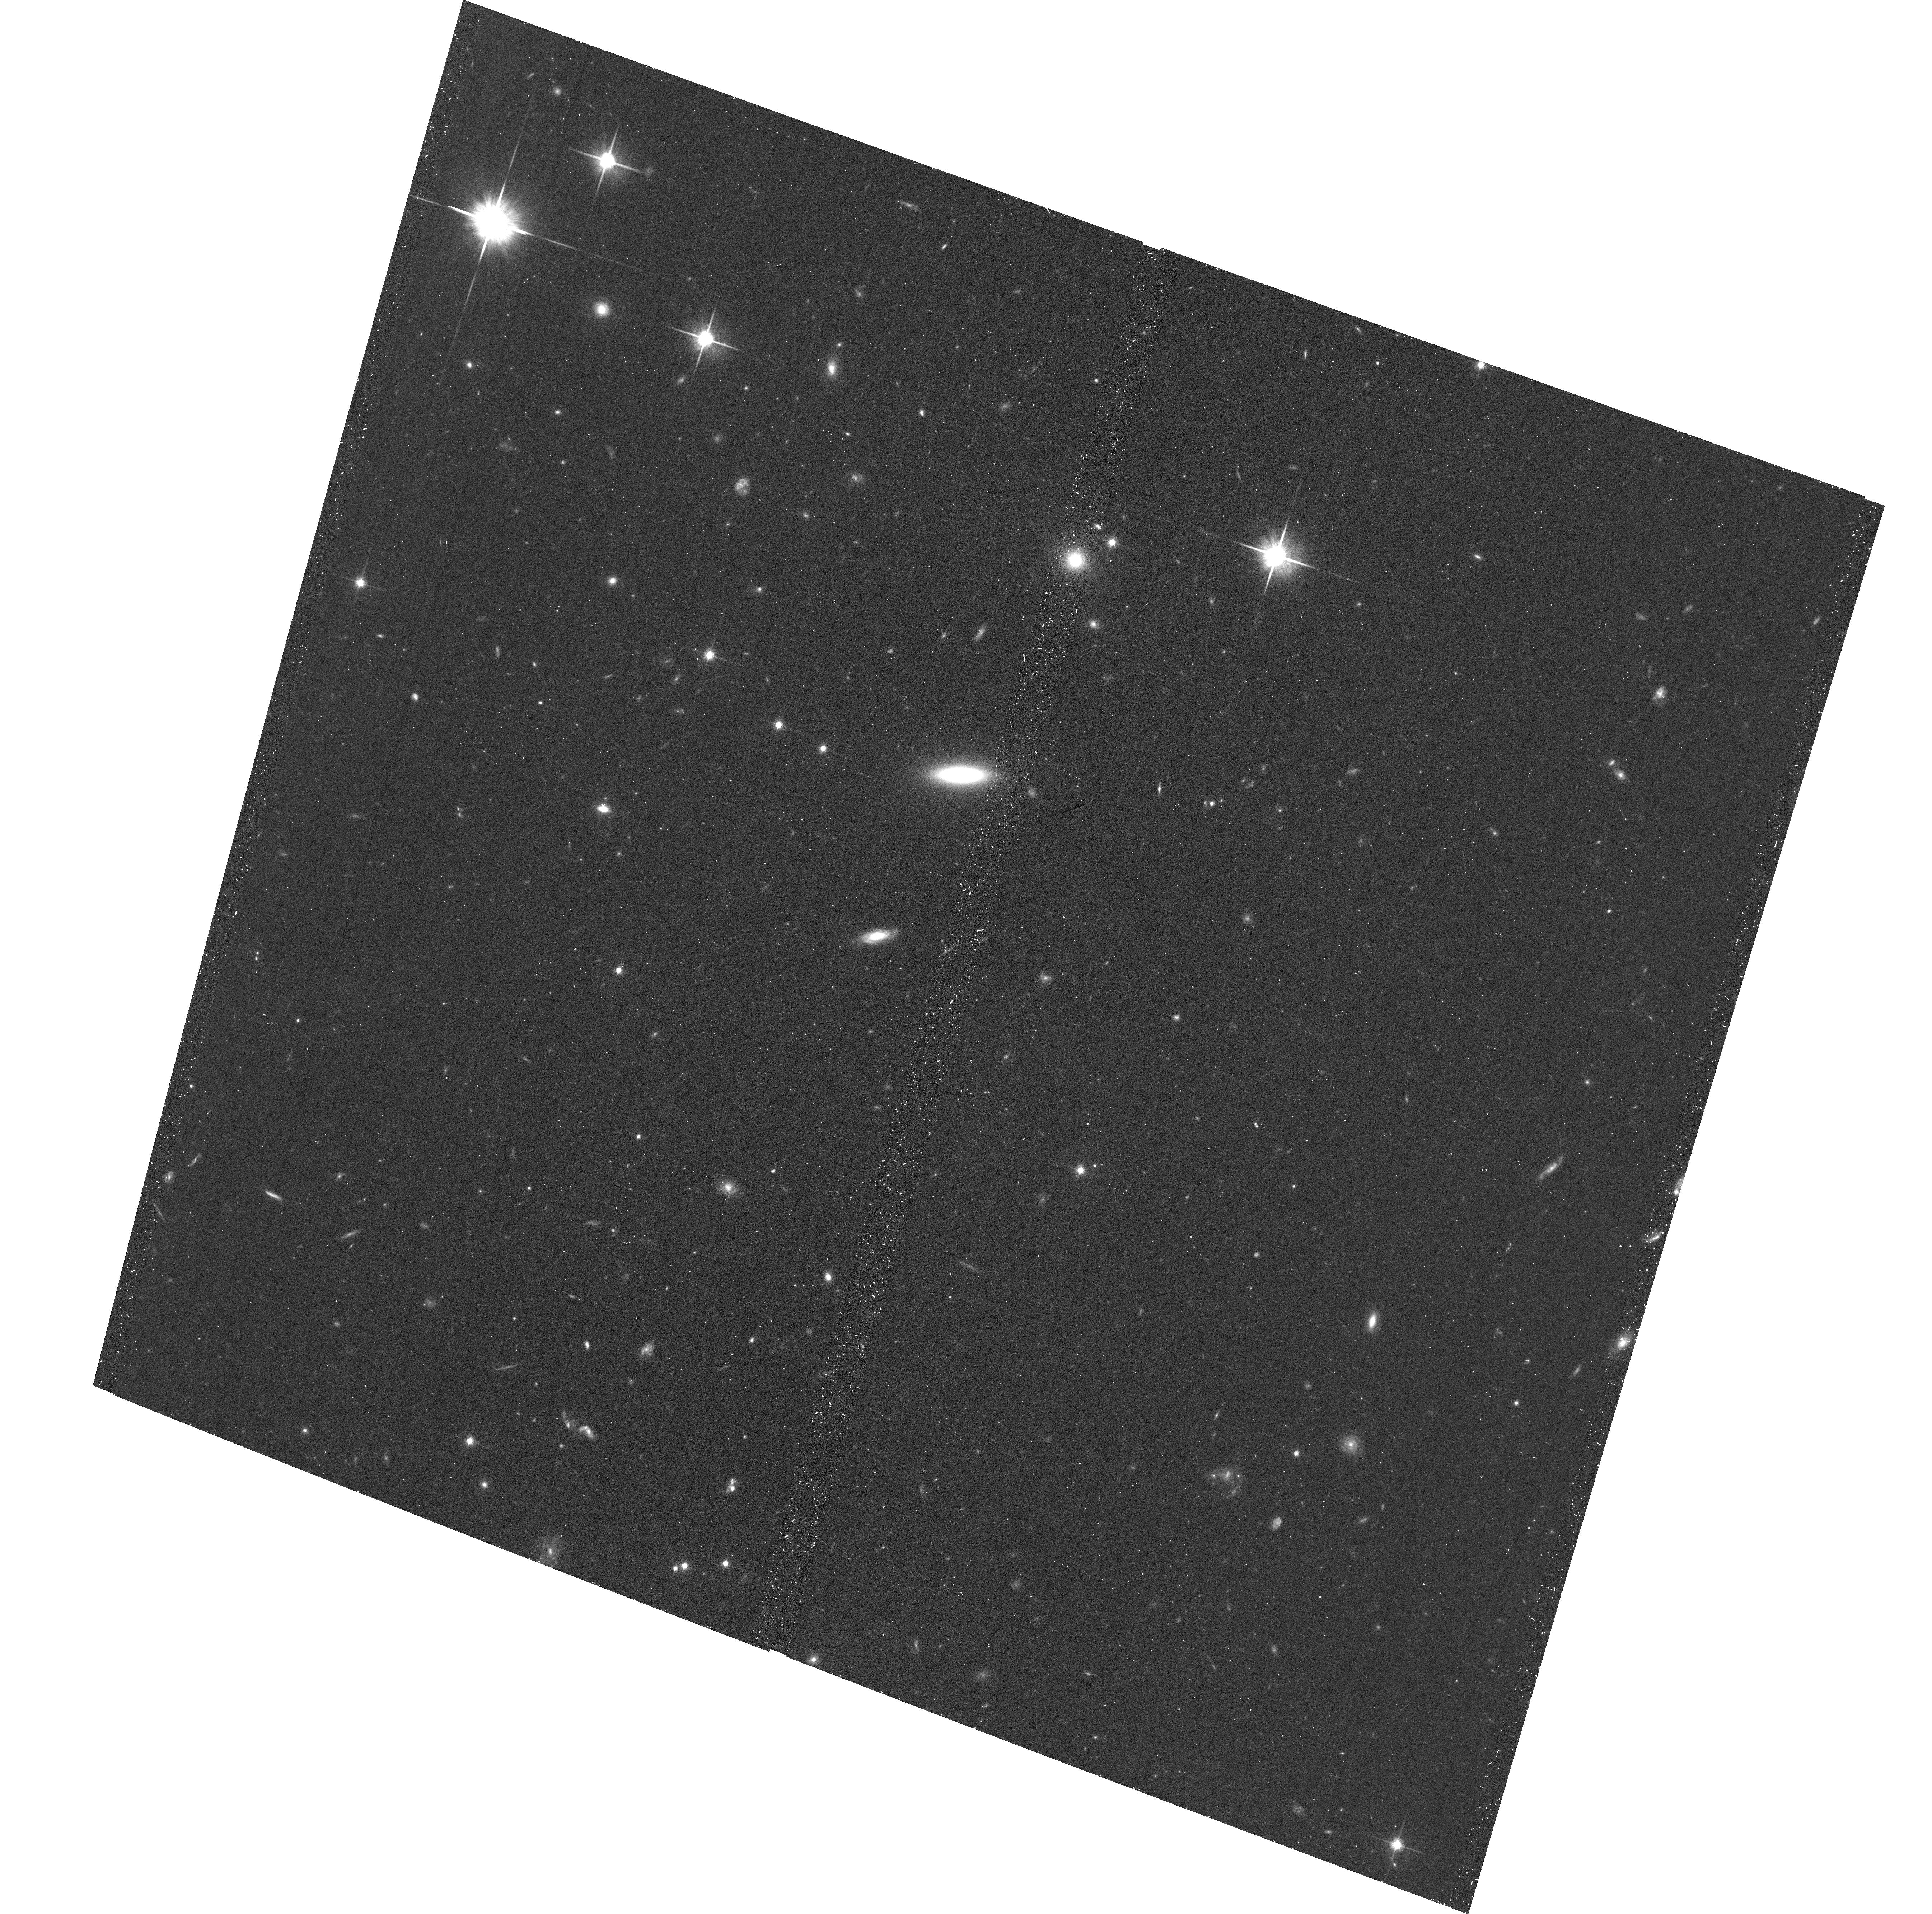
Target: SDSSJ144059.14+343644.7
Instrument: ACS/WFC
Filter: F814W
Exposure: 20 min
Observation ID: hst_16016_68_acs_wfc_f814w_je7268

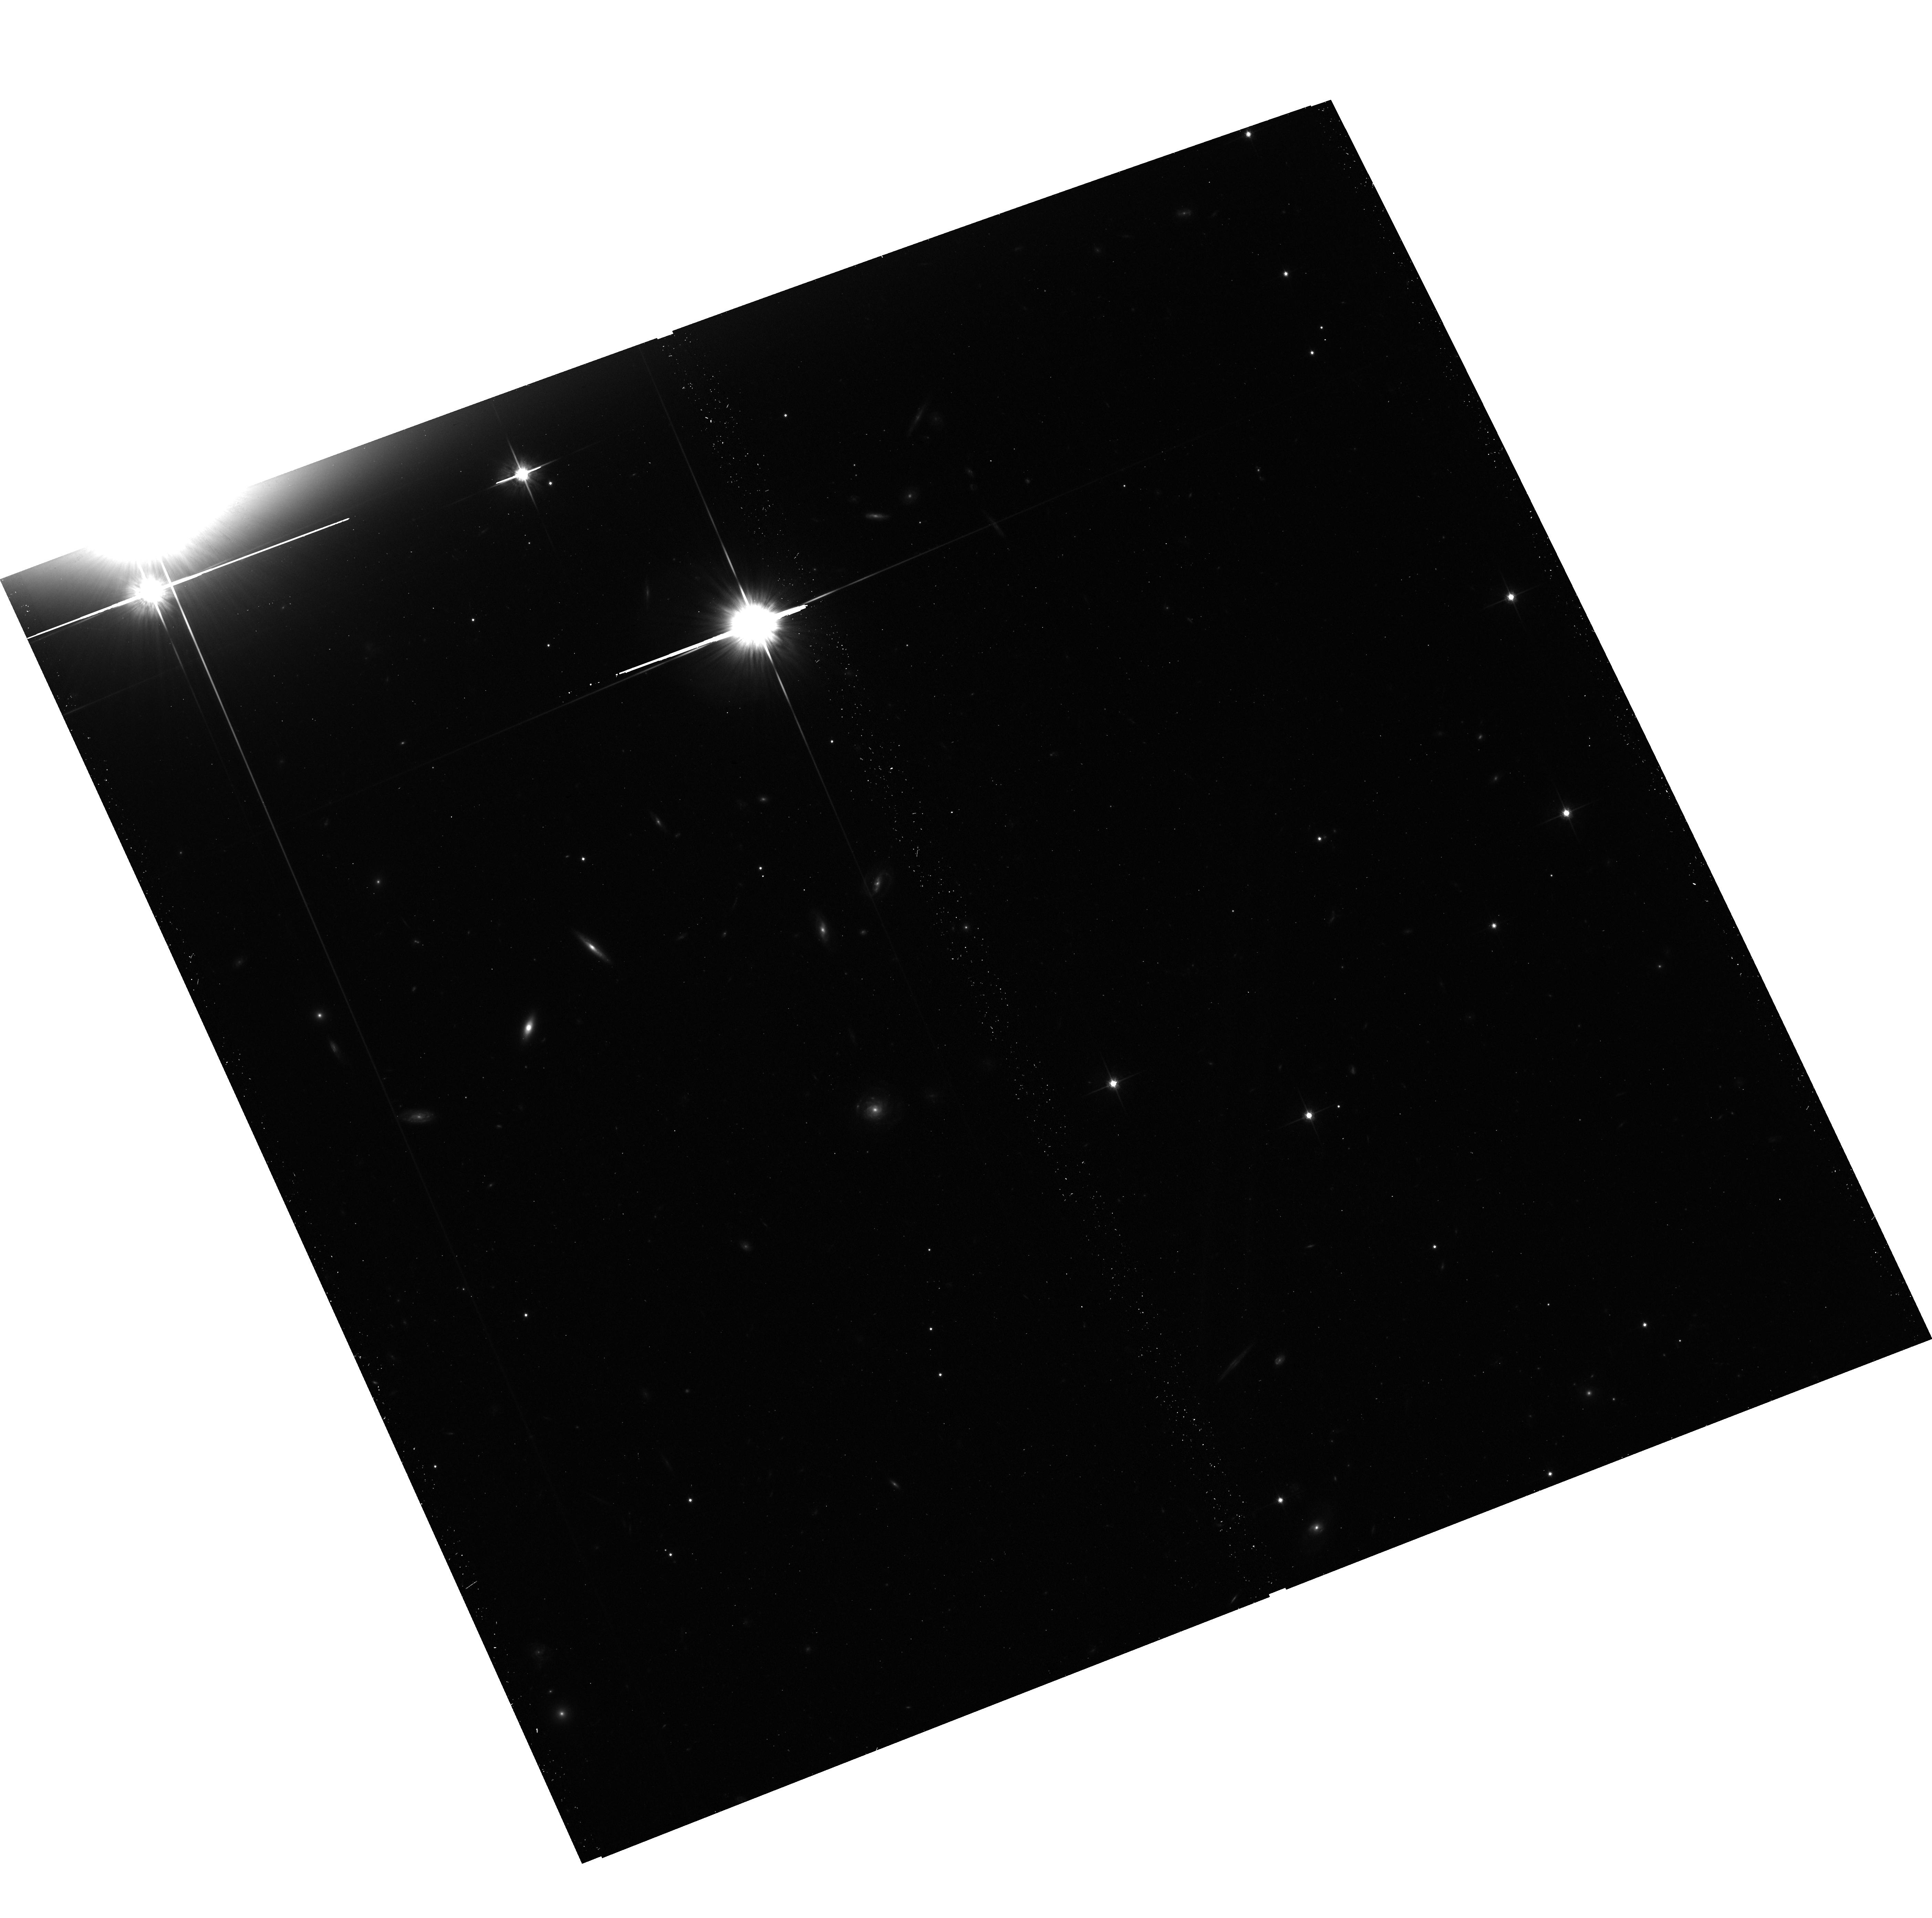
Target: SDSSJ074815.01+474502.2
Instrument: ACS/WFC
Filter: F814W
Exposure: 20 min
Observation ID: hst_16016_0o_acs_wfc_f814w_je720o

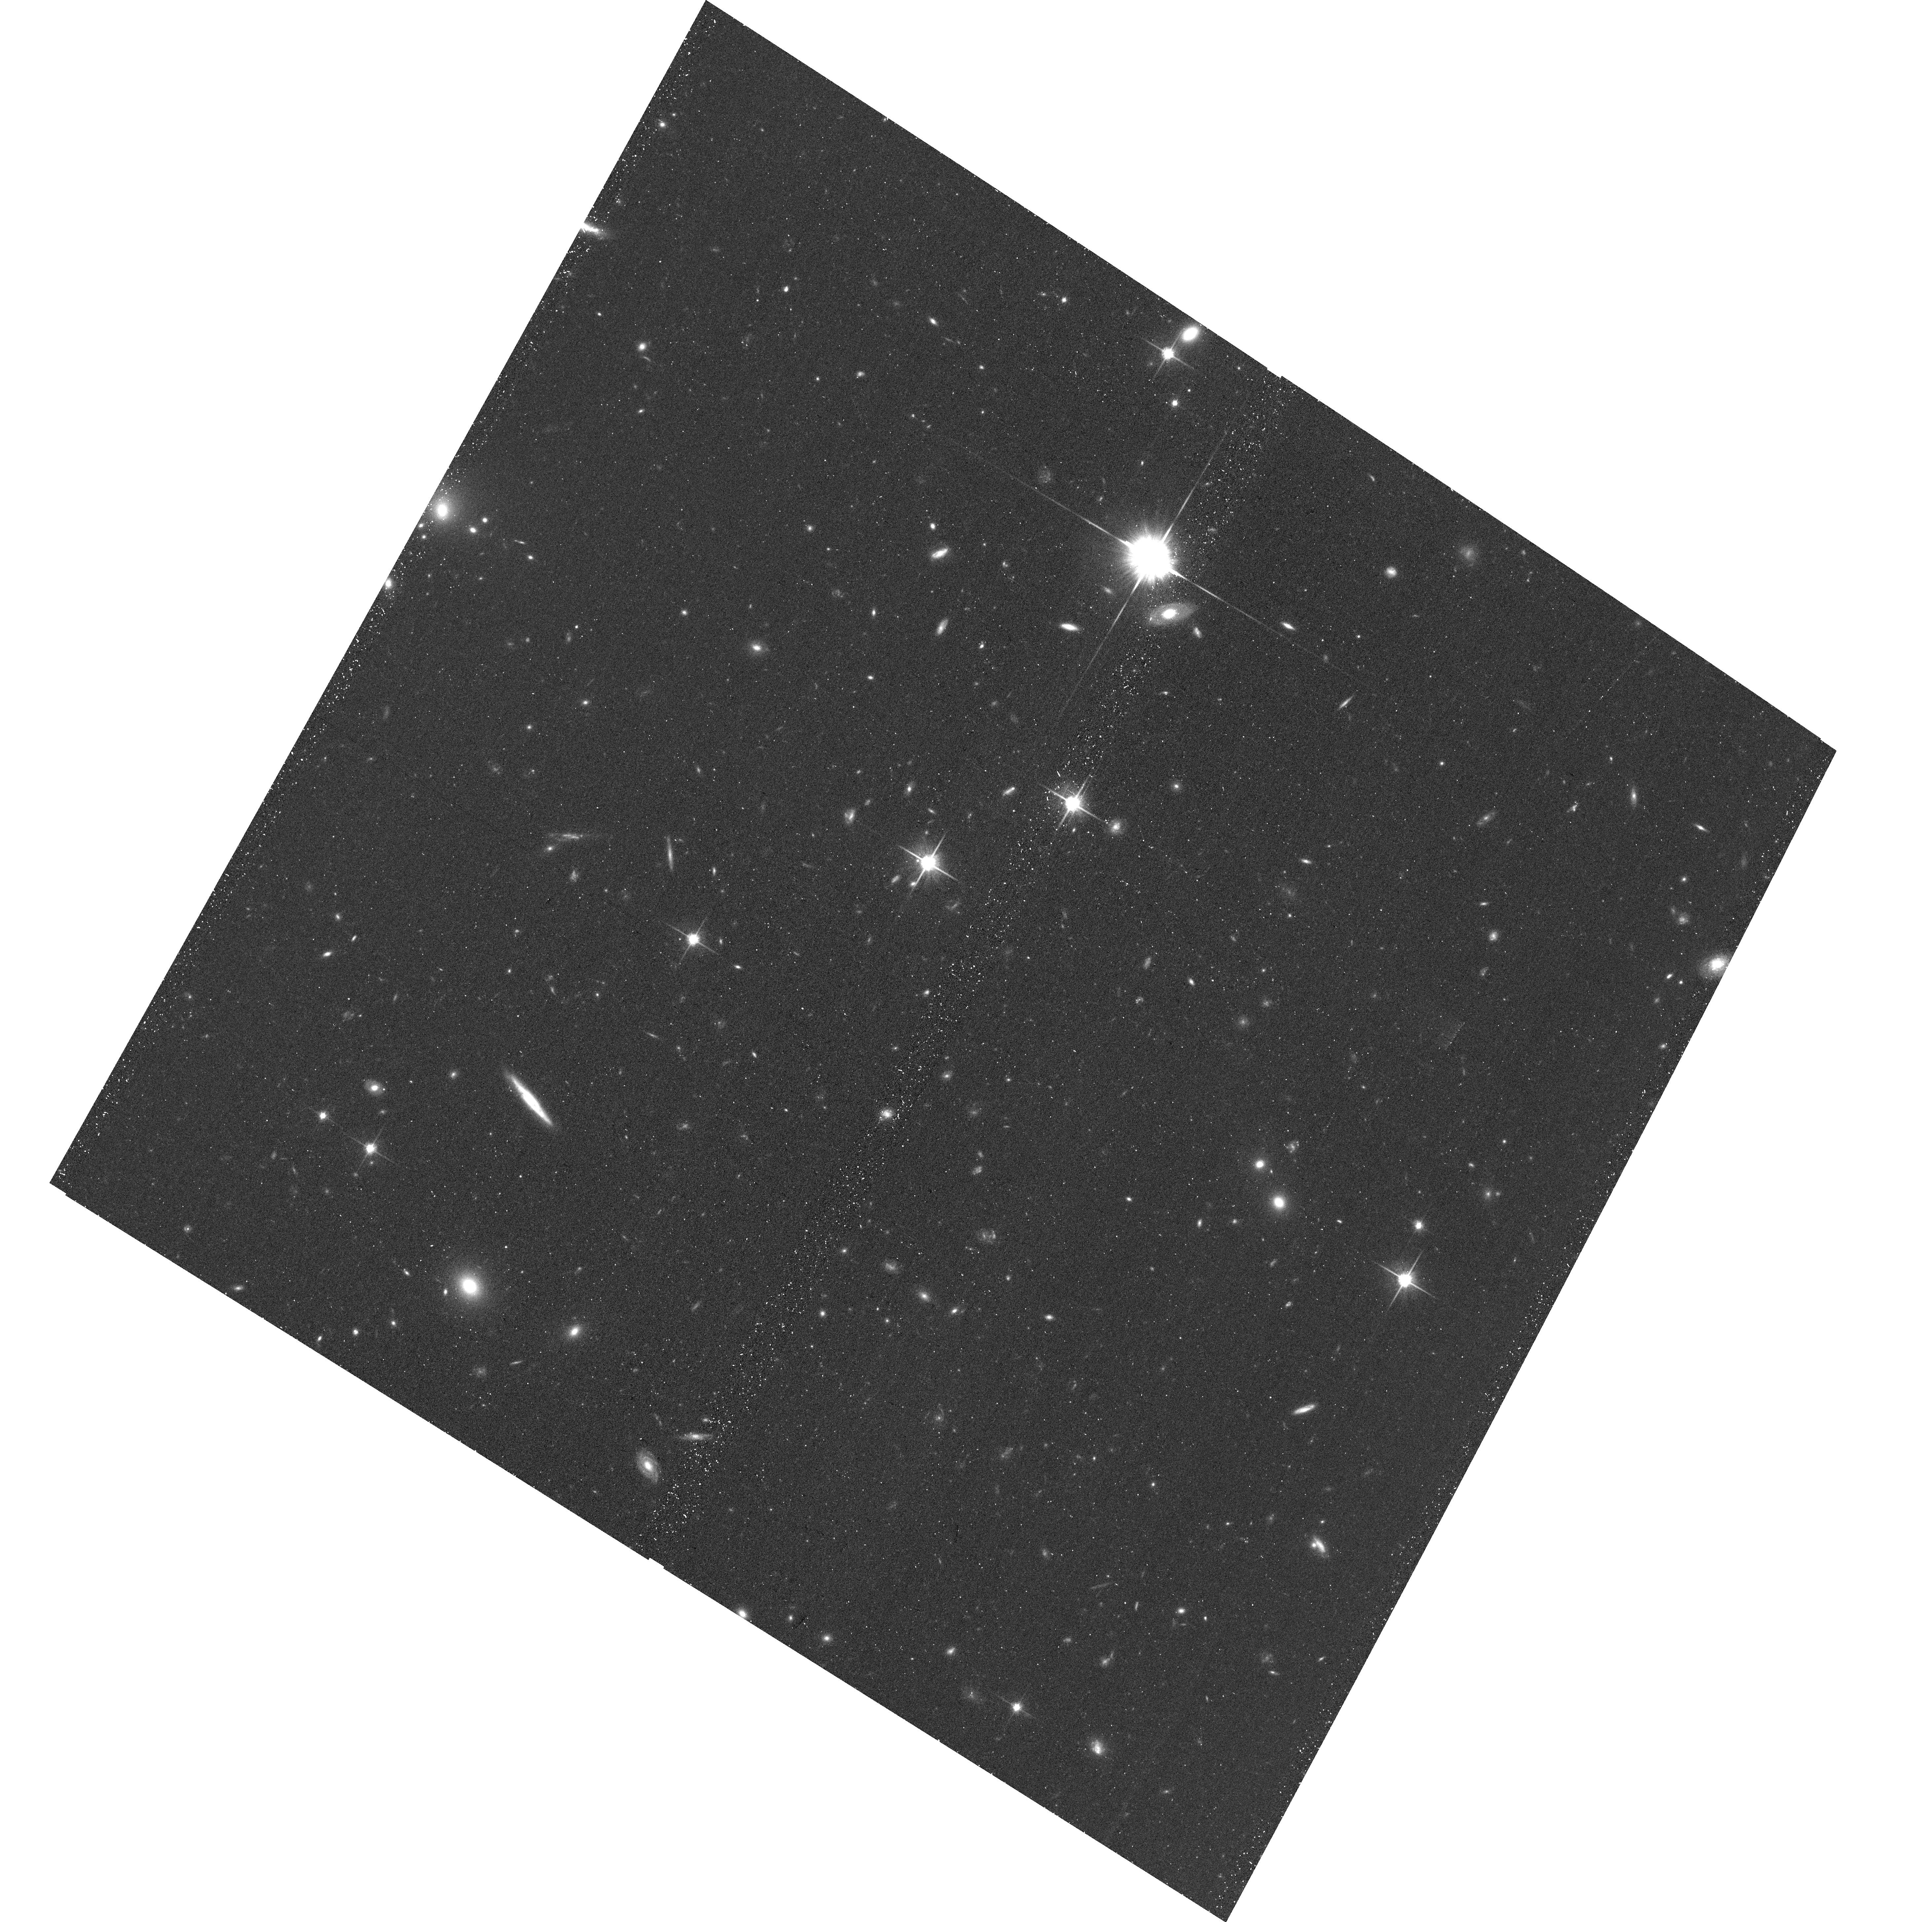
Target: SDSSJ233738.03+001000.1
Instrument: ACS/WFC
Filter: F814W
Exposure: 20 min
Observation ID: hst_16016_0d_acs_wfc_f814w_je720d

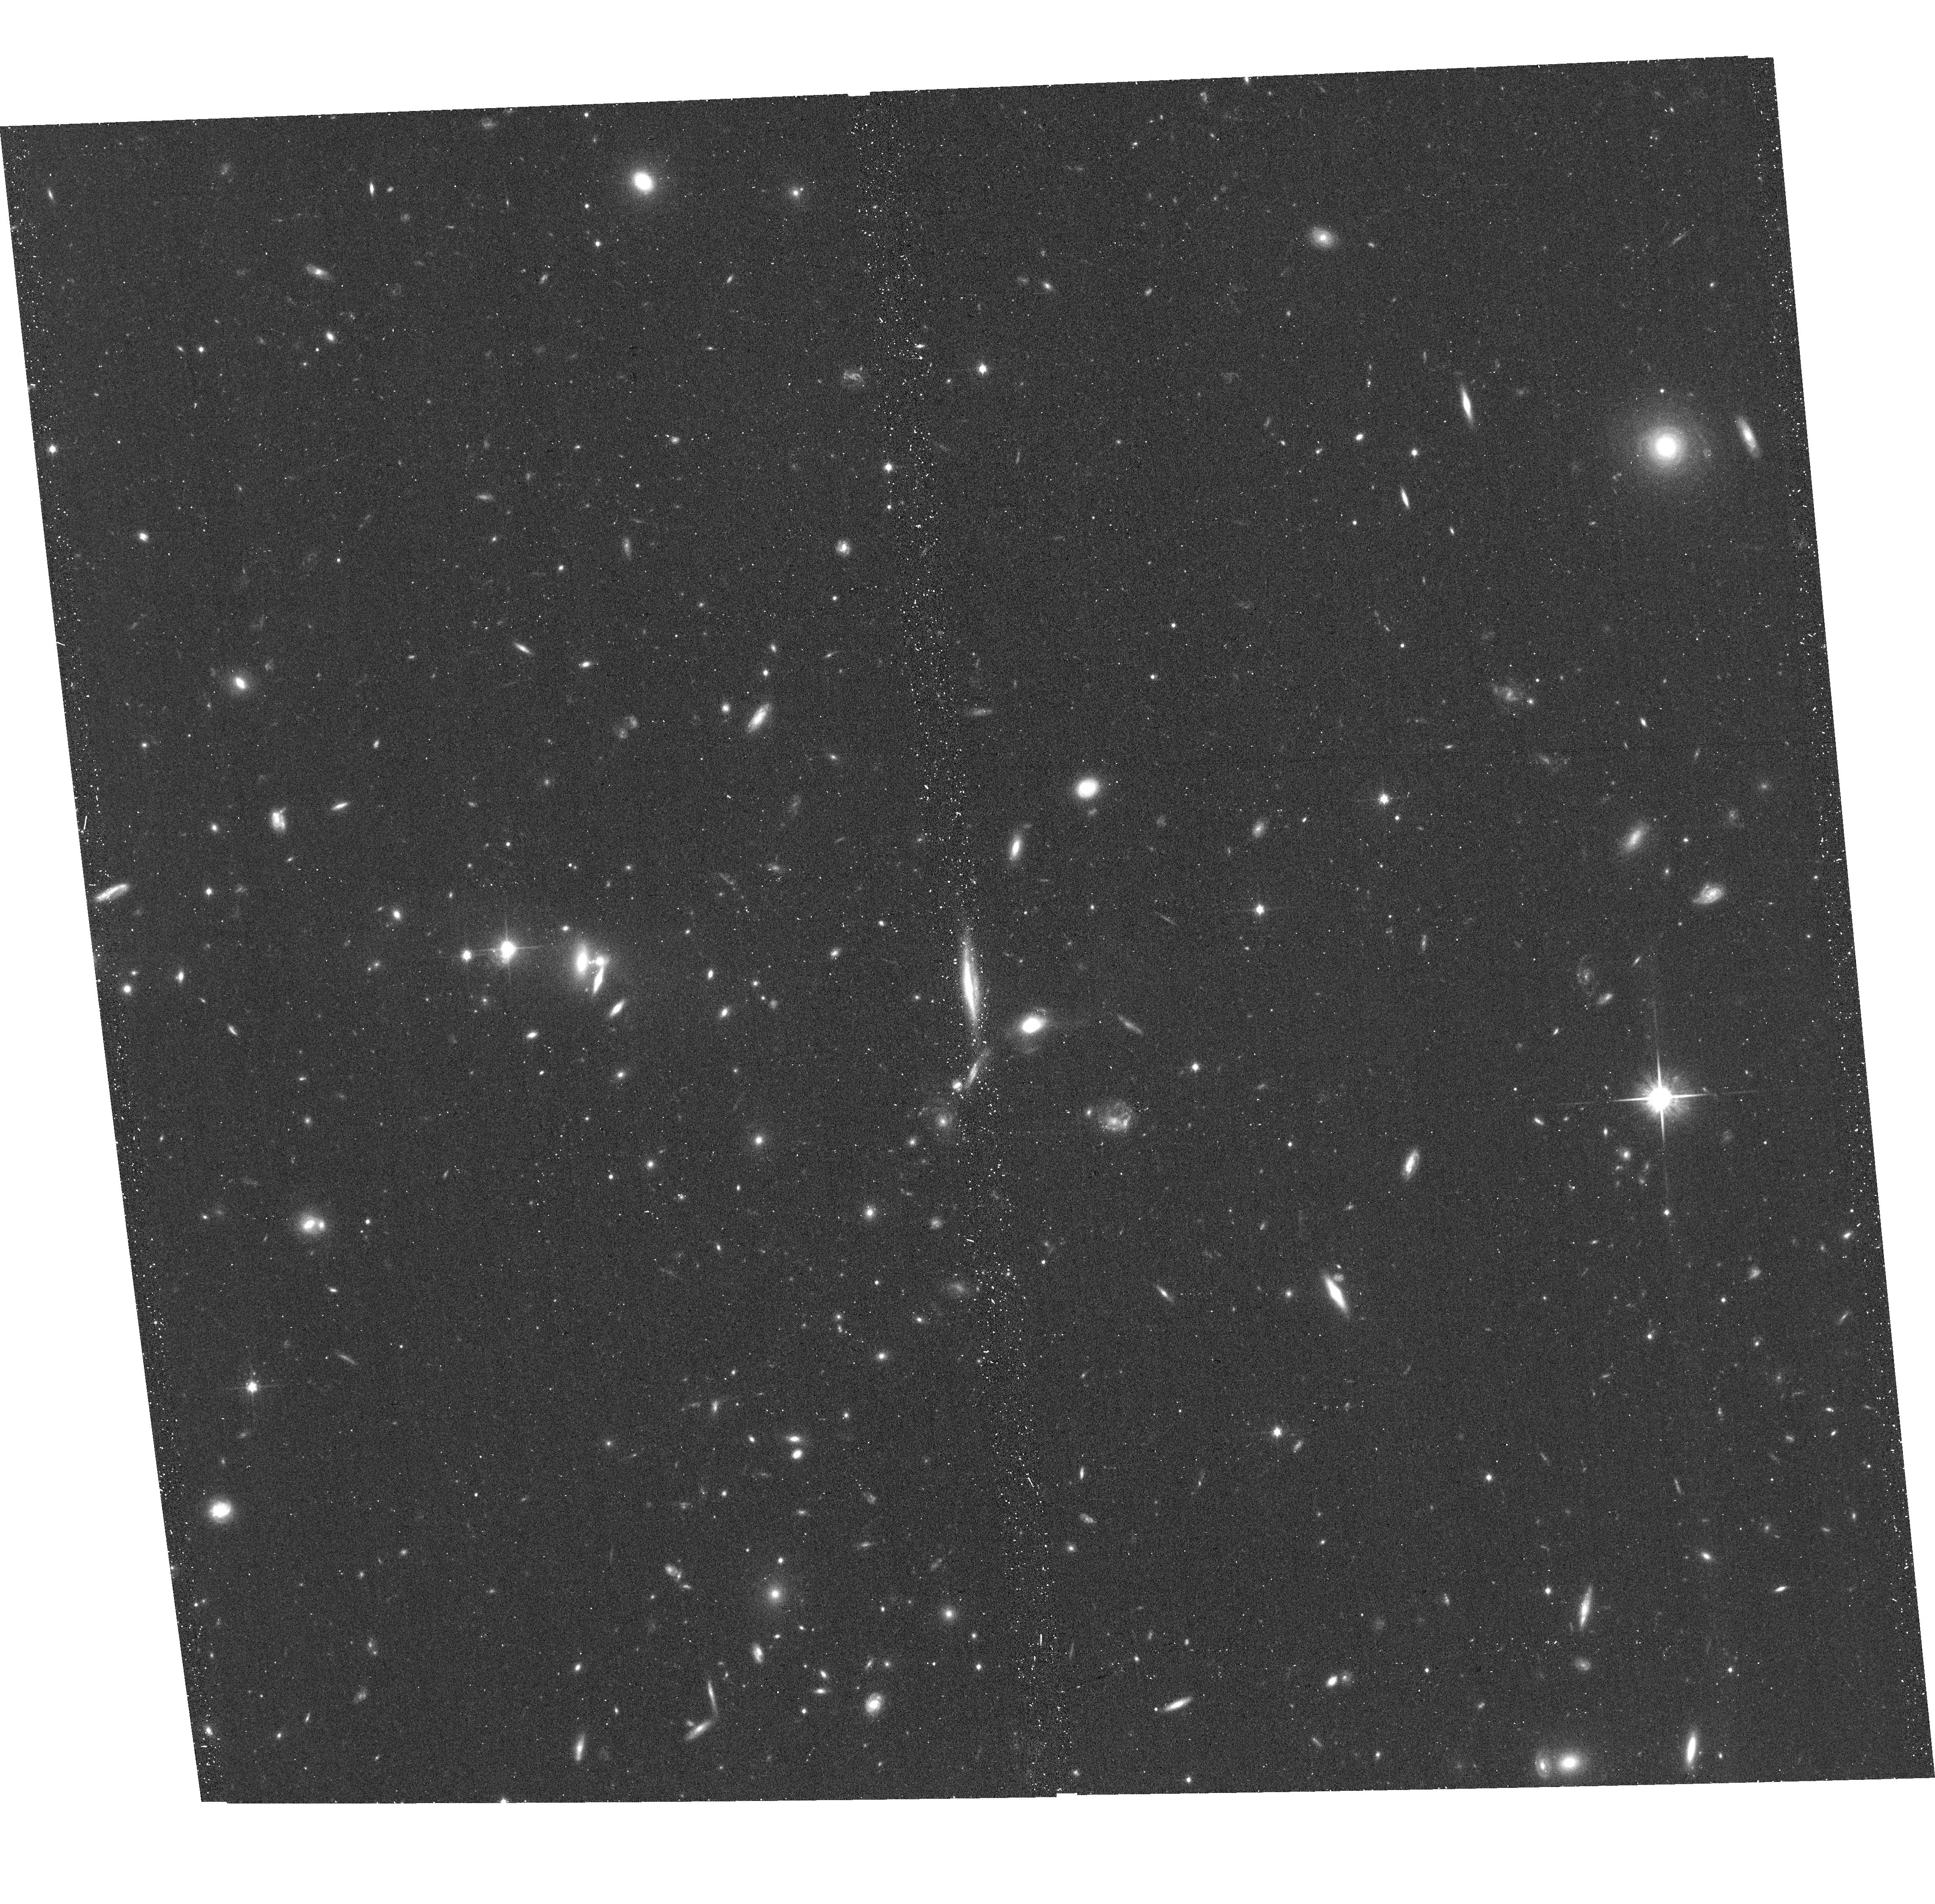
Target: SDSSJ155043.59+112047.4
Instrument: ACS/WFC
Filter: F814W
Exposure: 20 min
Observation ID: hst_16016_02_acs_wfc_f814w_je7202

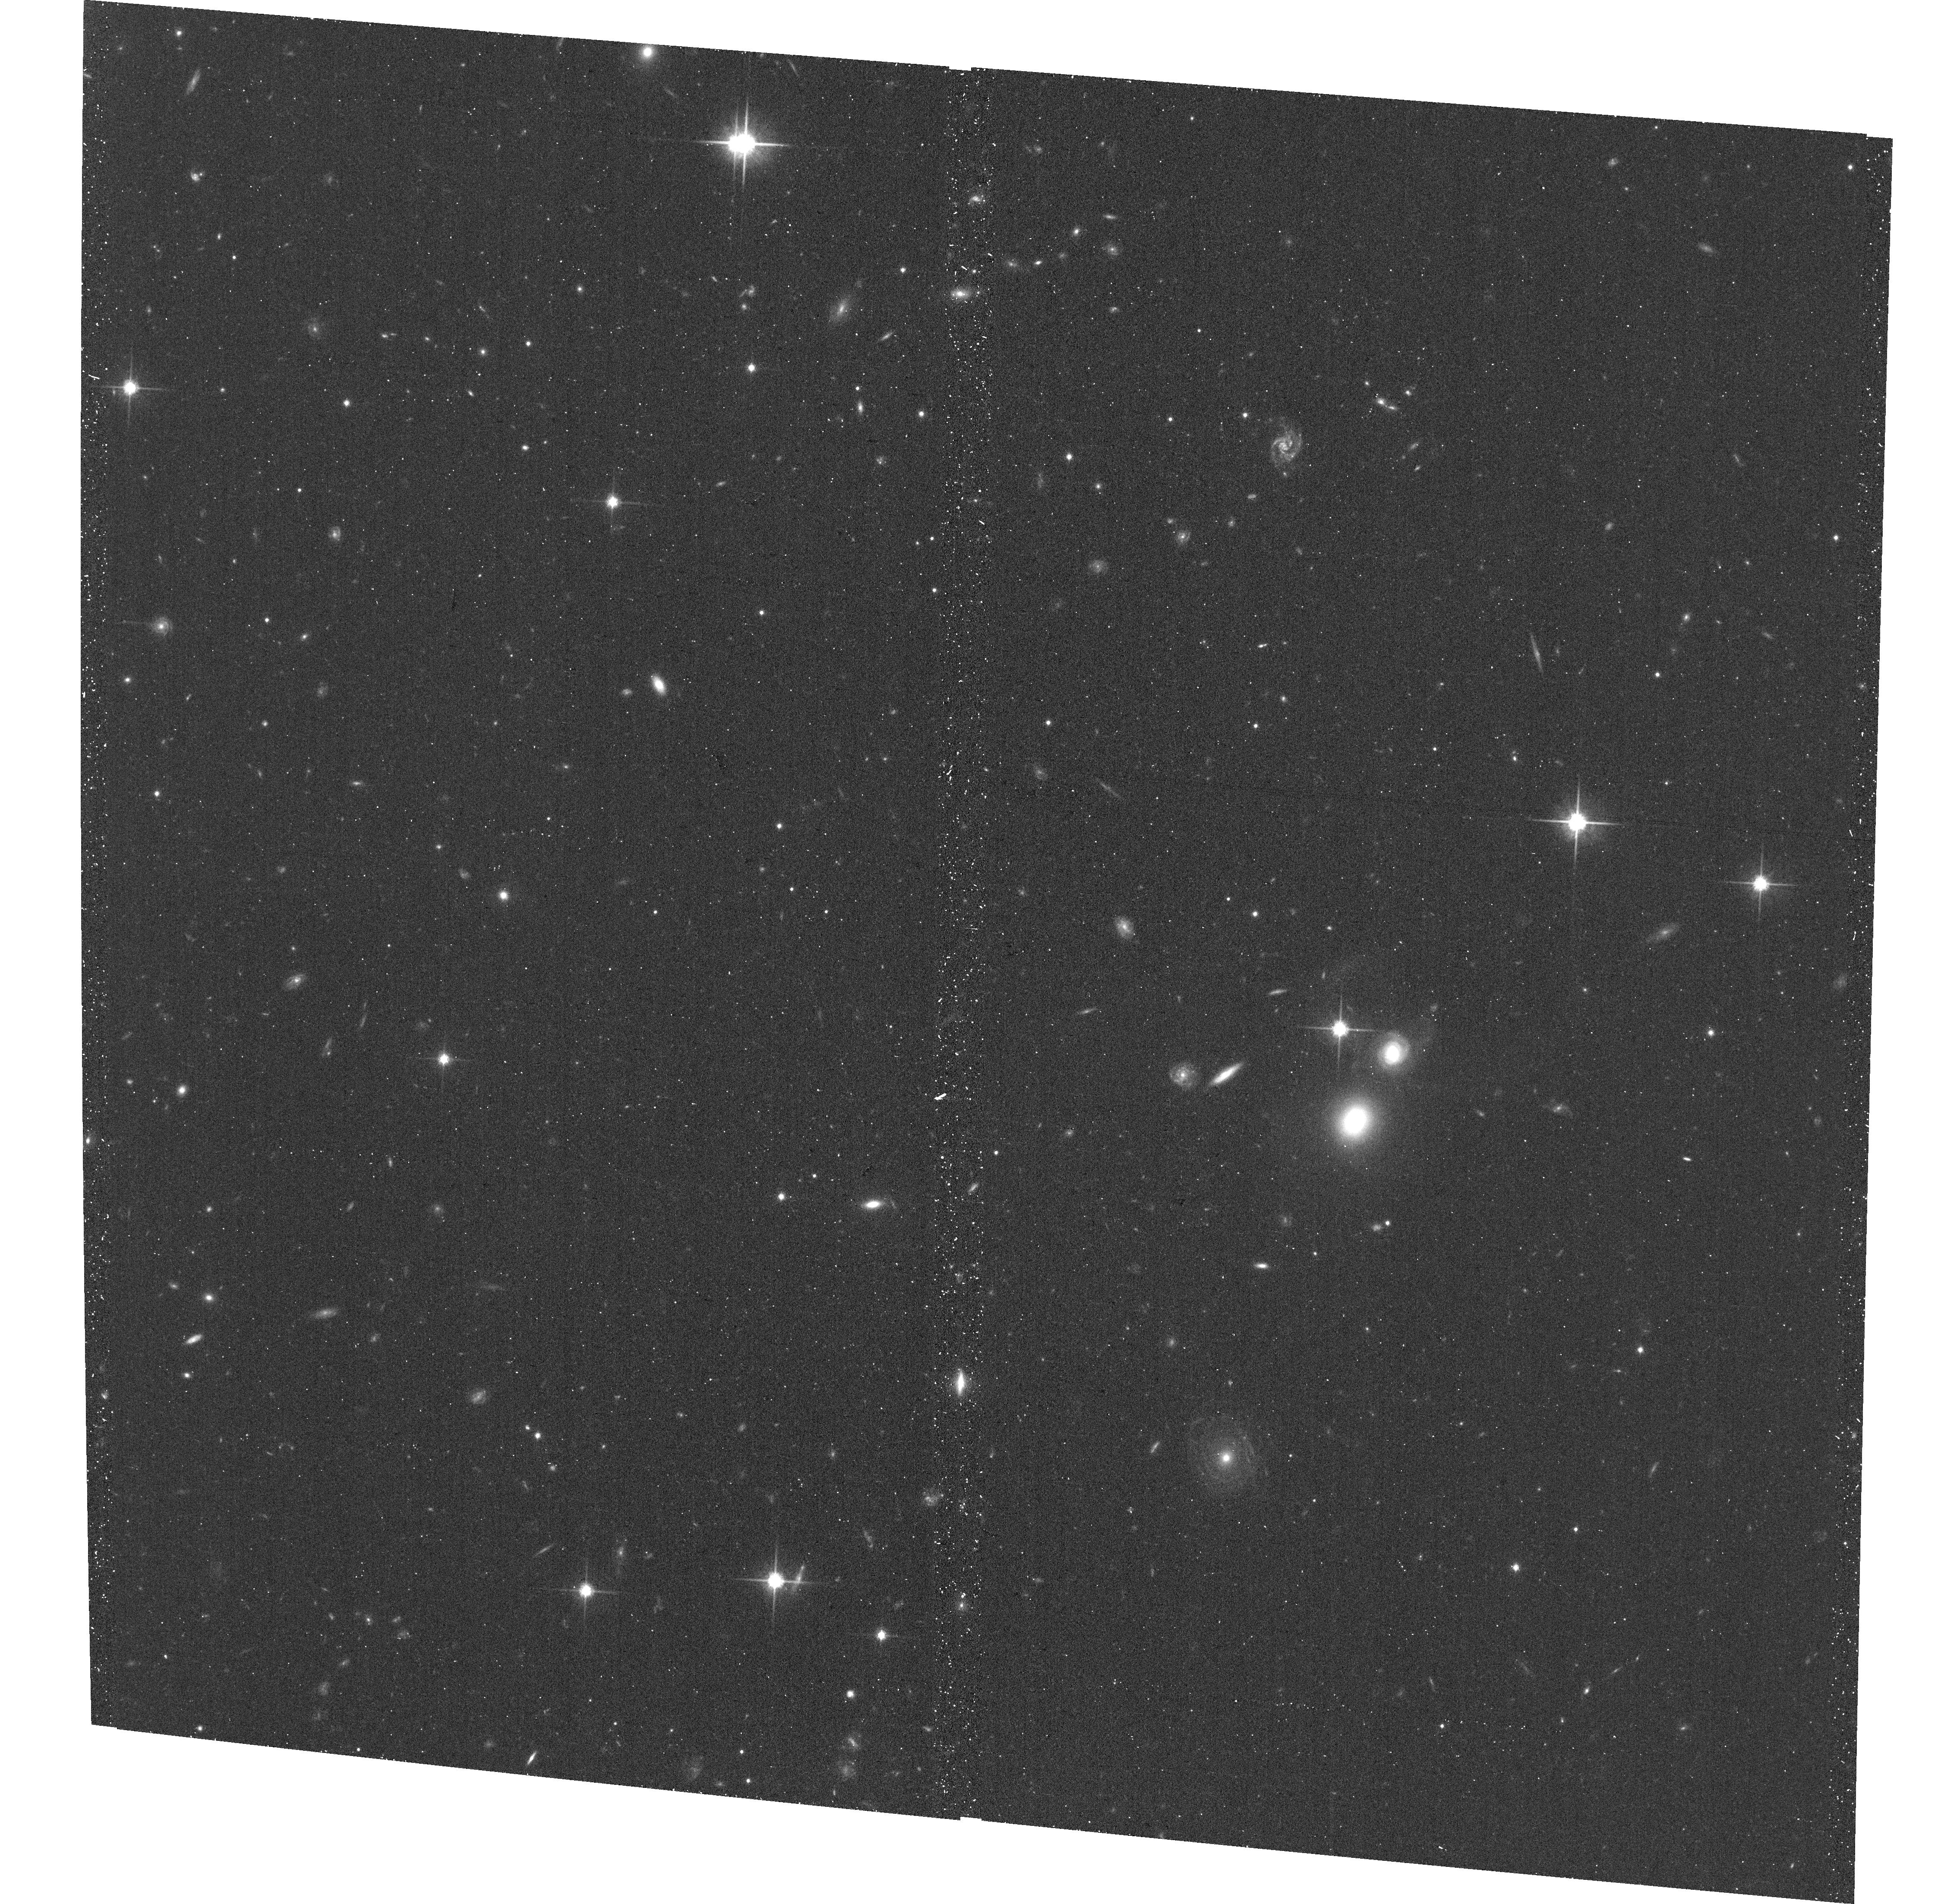
Target: SDSSJ152824.55+171114.0
Instrument: ACS/WFC
Filter: F814W
Exposure: 20 min
Observation ID: hst_16016_73_acs_wfc_f814w_je7273

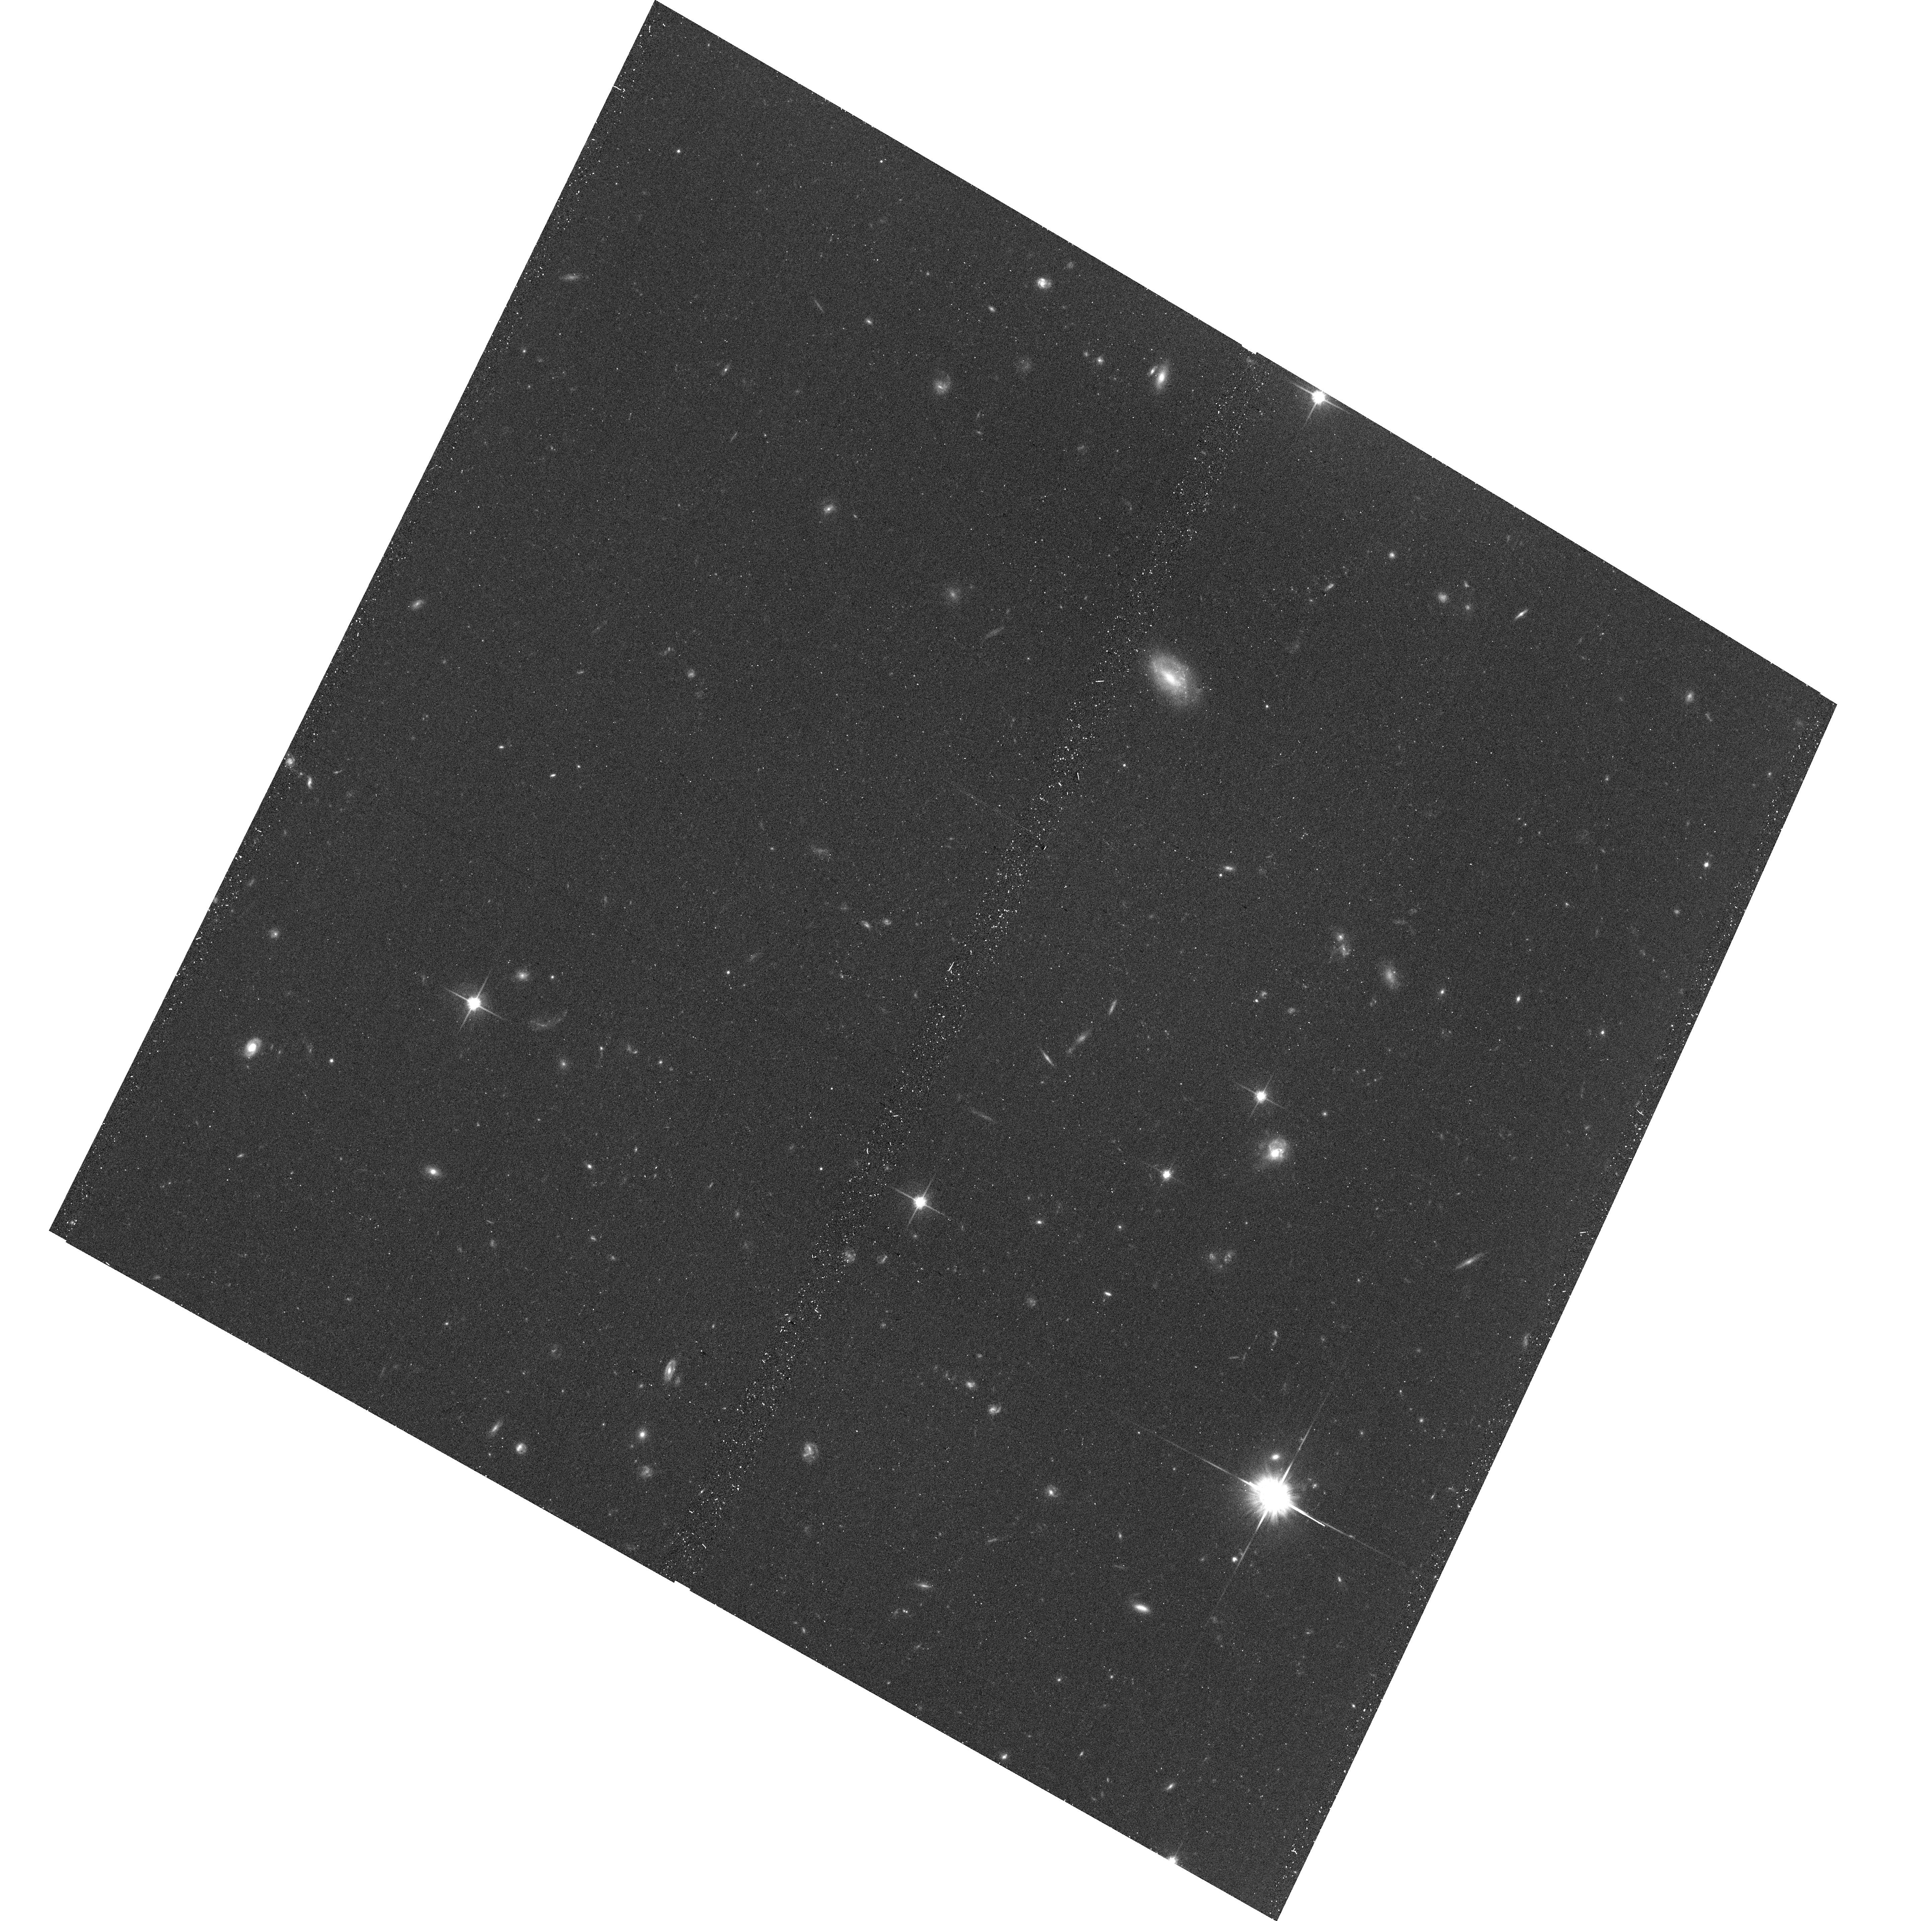
Target: SDSSJ015100.77+005634.8
Instrument: ACS/WFC
Filter: F814W
Exposure: 20 min
Observation ID: hst_16016_39_acs_wfc_f814w_je7239

Unveiling Quasar Fueling through a Public Snapshot Survey of Quasar Host Environments (PI: Johnson, Sean)

Feedback from quasars is thought to play a vital role in galaxy evolution, but the relationship between quasars and the halo gas that fuels star-formation on long timescales is not well constrained. Recent observations of the content of quasar host halos have found unusually high covering fractions of cool gas observed in absorption in background quasar spectra. The cool halo gas is strongly correlated with quasar luminosity and exceeds what is observed around non-AGN galaxies by factor of two. Together, these observations provide compelling evidence for a connection between AGN activity and halo gas on 20-200 kpc scales. The high covering fraction and correlation with quasar luminosity may be the result of debris from the galaxy mergers thought to trigger luminous quasars or the halo gas of satellites in gas-rich groups amenable to quasar feeding. If this is the case, then the cool gas observed in absorption will be correlated with signatures of recent galaxy interactions in the quasar host or satellites close to the background sightline. Here, we propose a snapshot imaging survey of z<1 quasars with available constraints on halo gas content to examine a possible correlation between cool halo gas and galaxy interaction signatures. Galaxy morphologies and faint tidal features at z~1 can only be observed with the high resolution imaging capabilities of HST due to the substantial flux in extended wings of AO point-spread functions. The images will be of significant archival value for studying the galaxy environments of quasars and for constraining gas flow models with multi-sightline halo gas studies of galaxies at lower redshift than the foreground & background quasars.